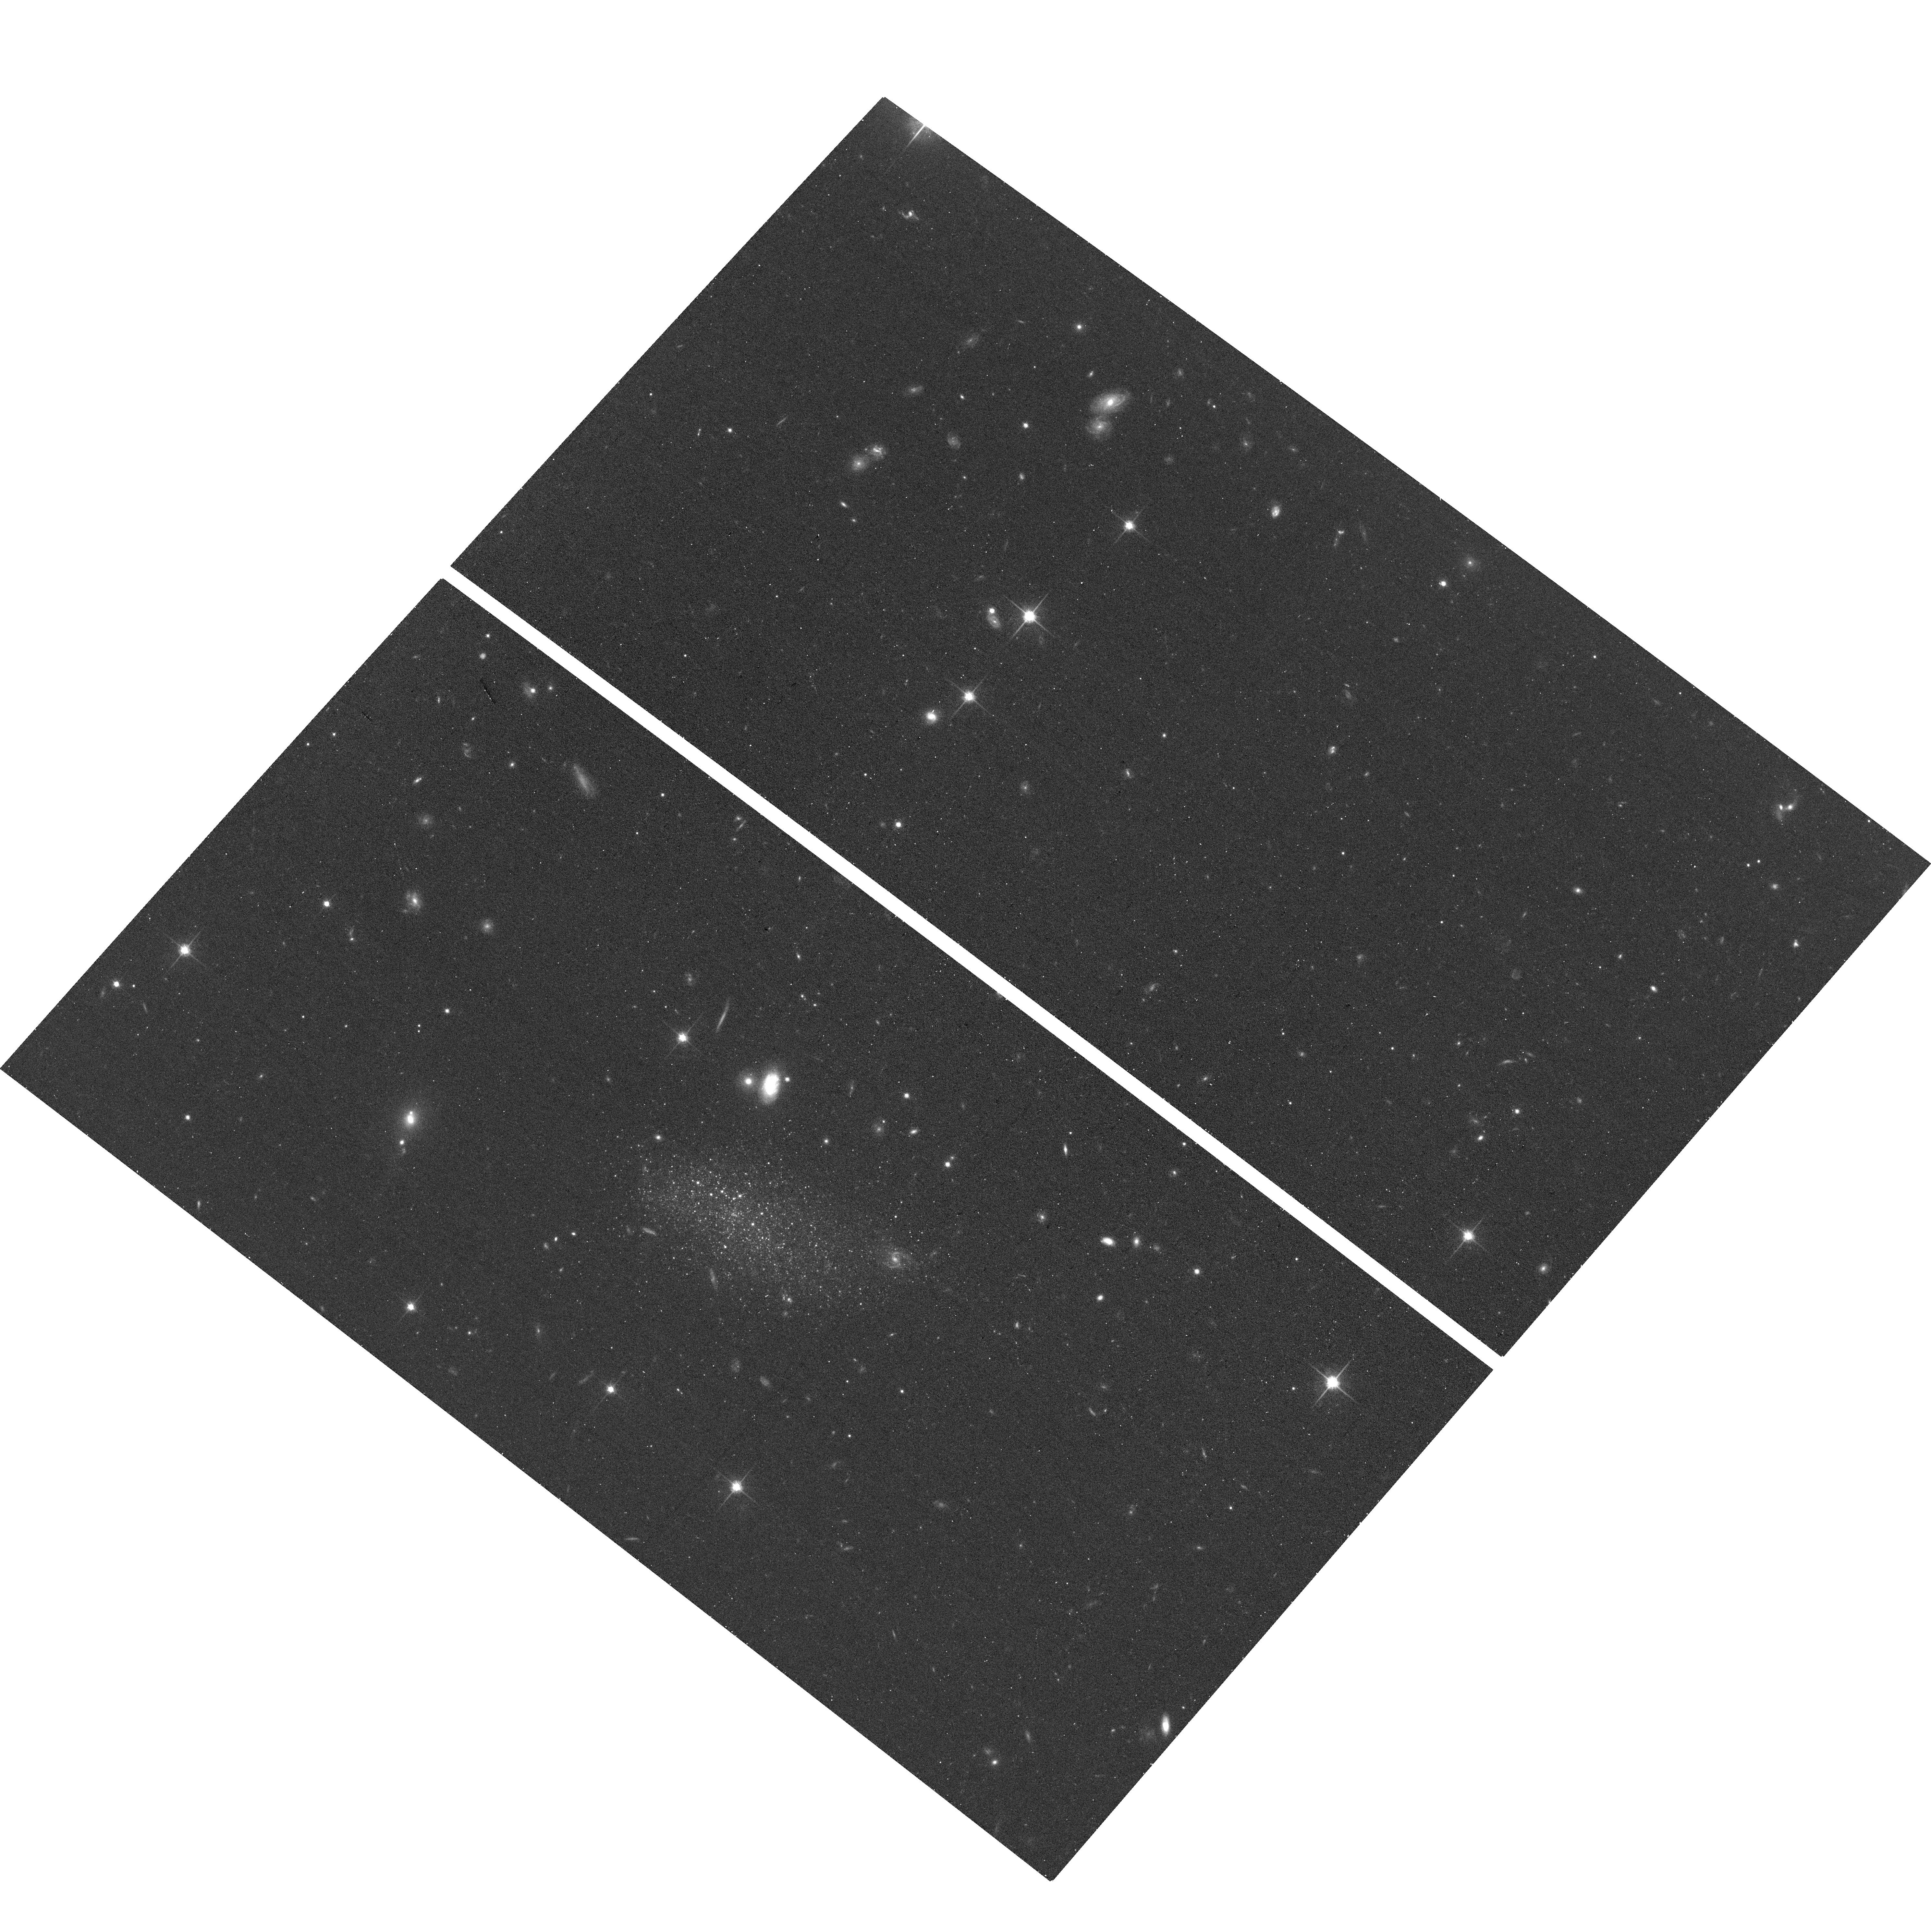
Target: KAMINO
Instrument: ACS/WFC
Filter: F814W
Exposure: 17 min
Observation ID: hst_17514_52_acs_wfc_f814w_jf8652

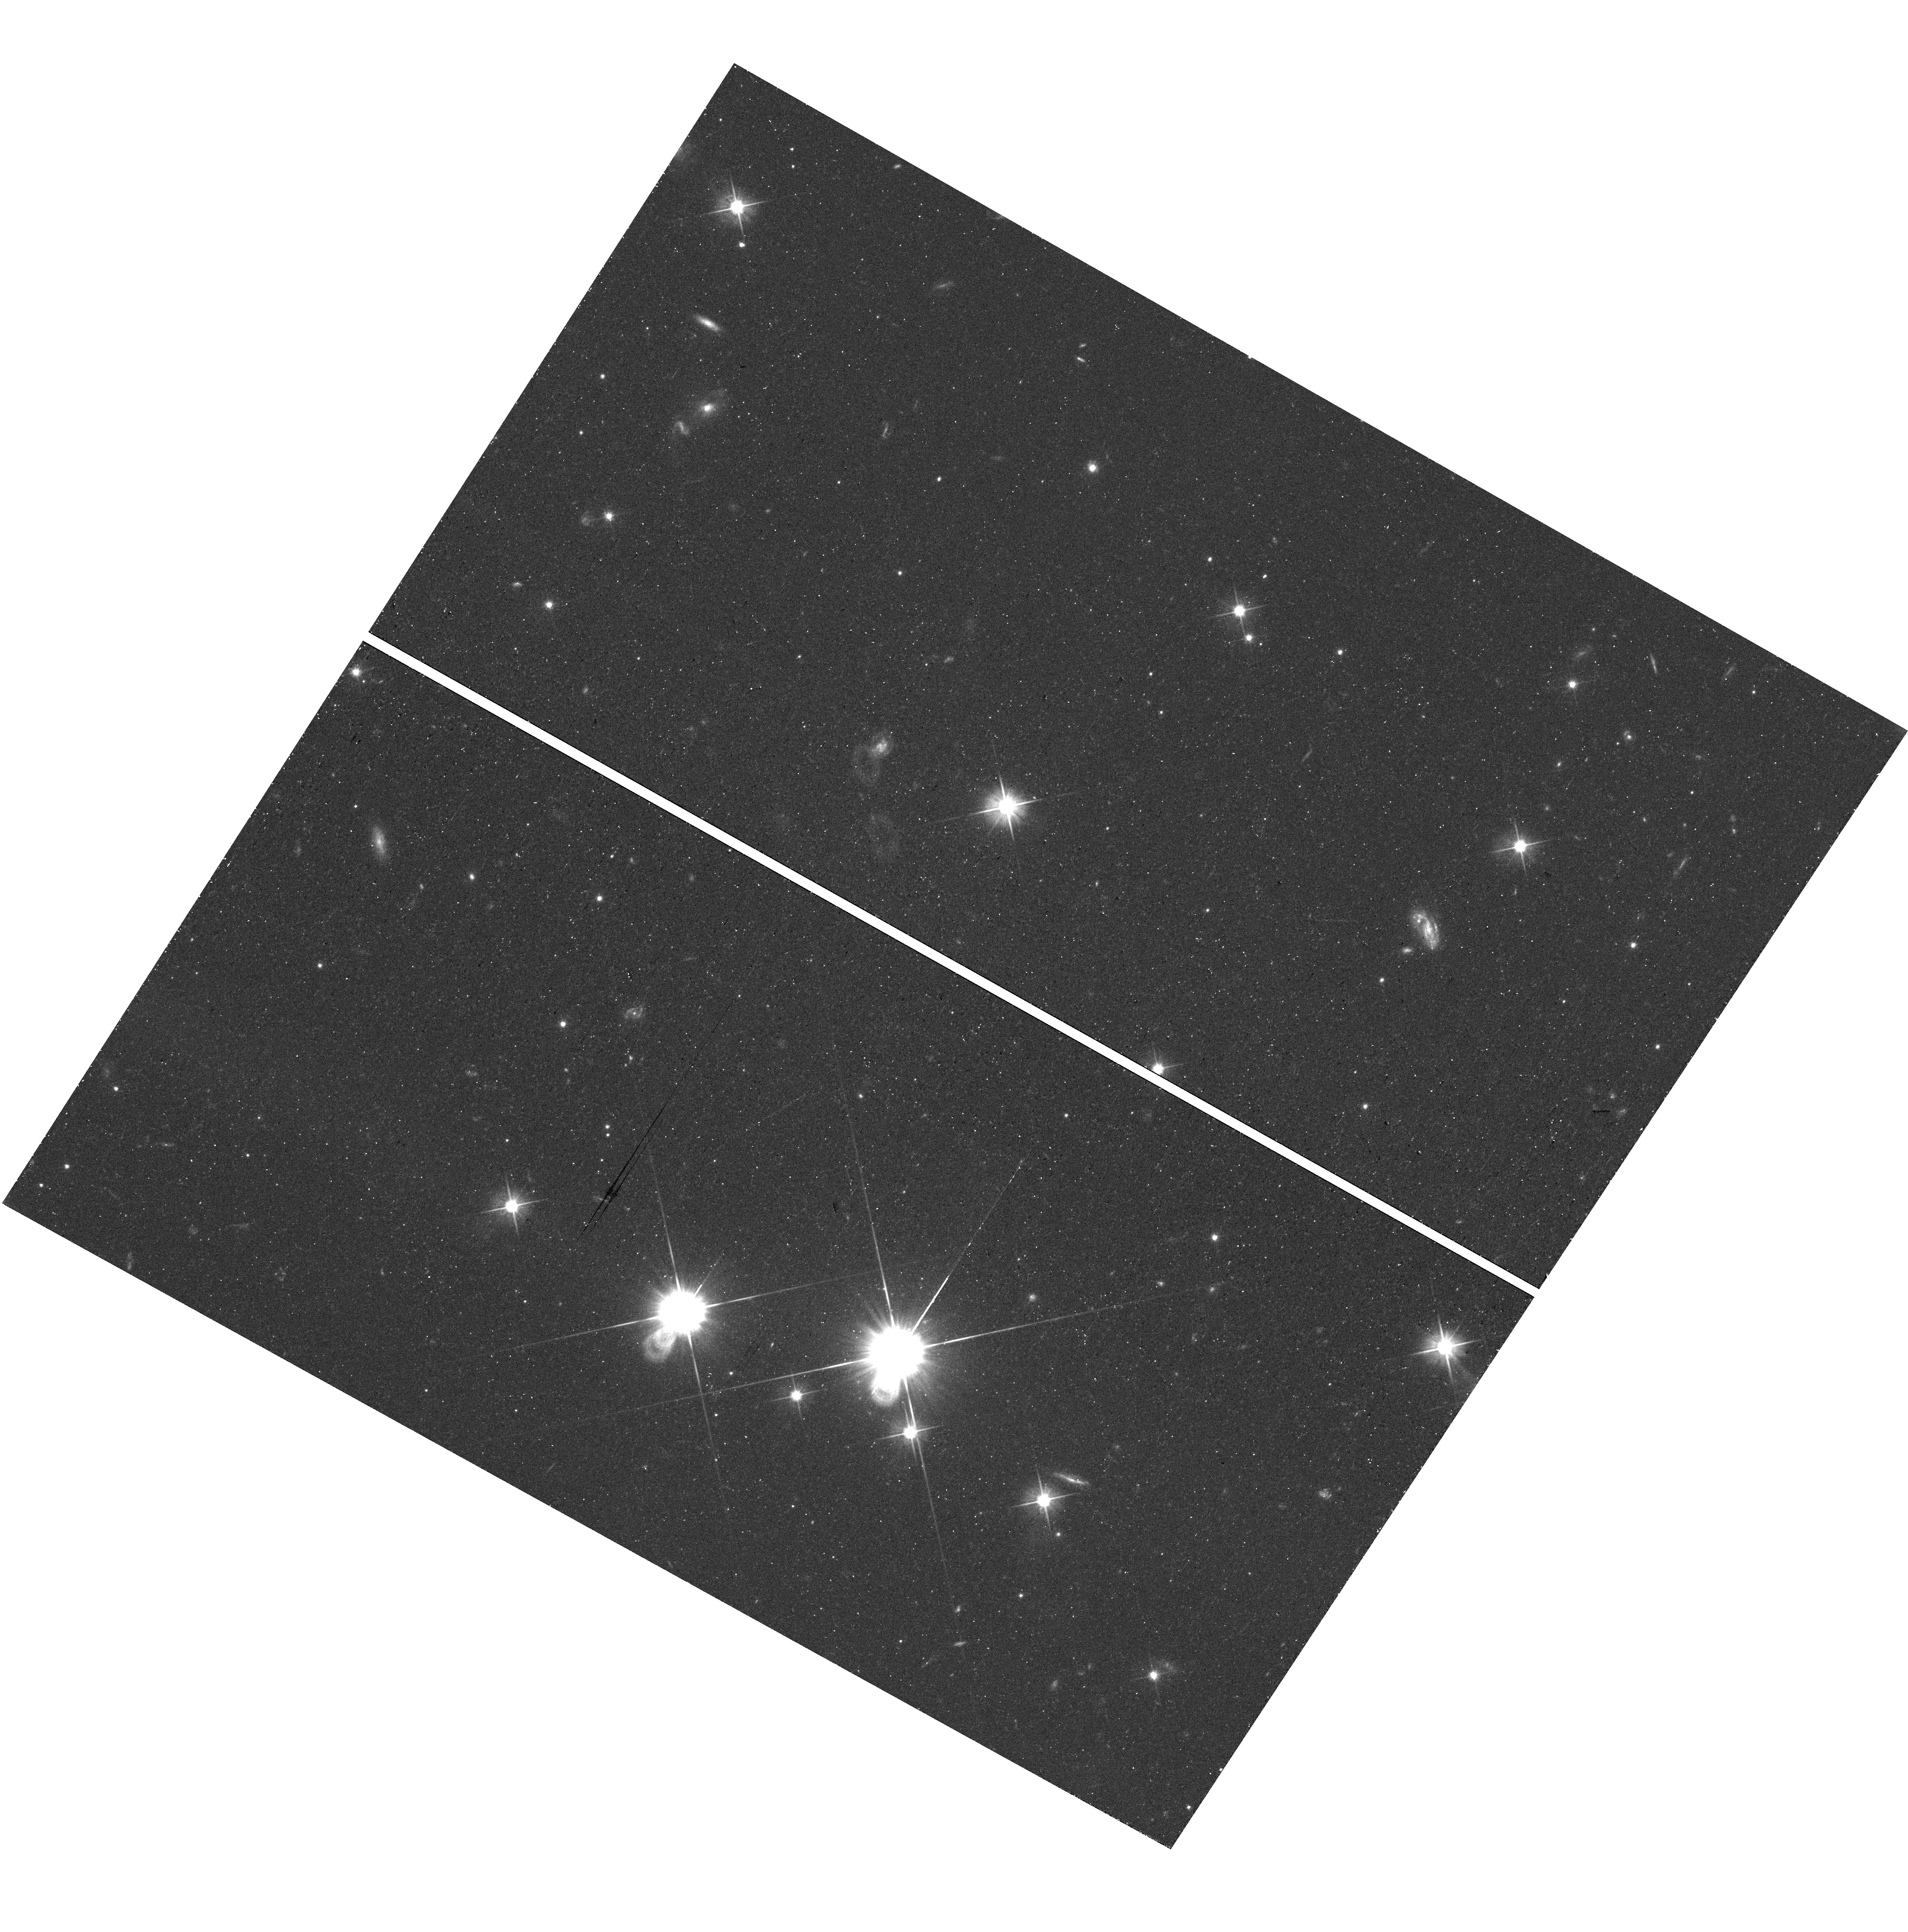
Target: field at RA 298.624°, Dec -60.999°
Instrument: WFC3/UVIS
Filter: F606W
Exposure: 18 min
Observation ID: hst_17514_03_wfc3_uvis_f606w_if8603

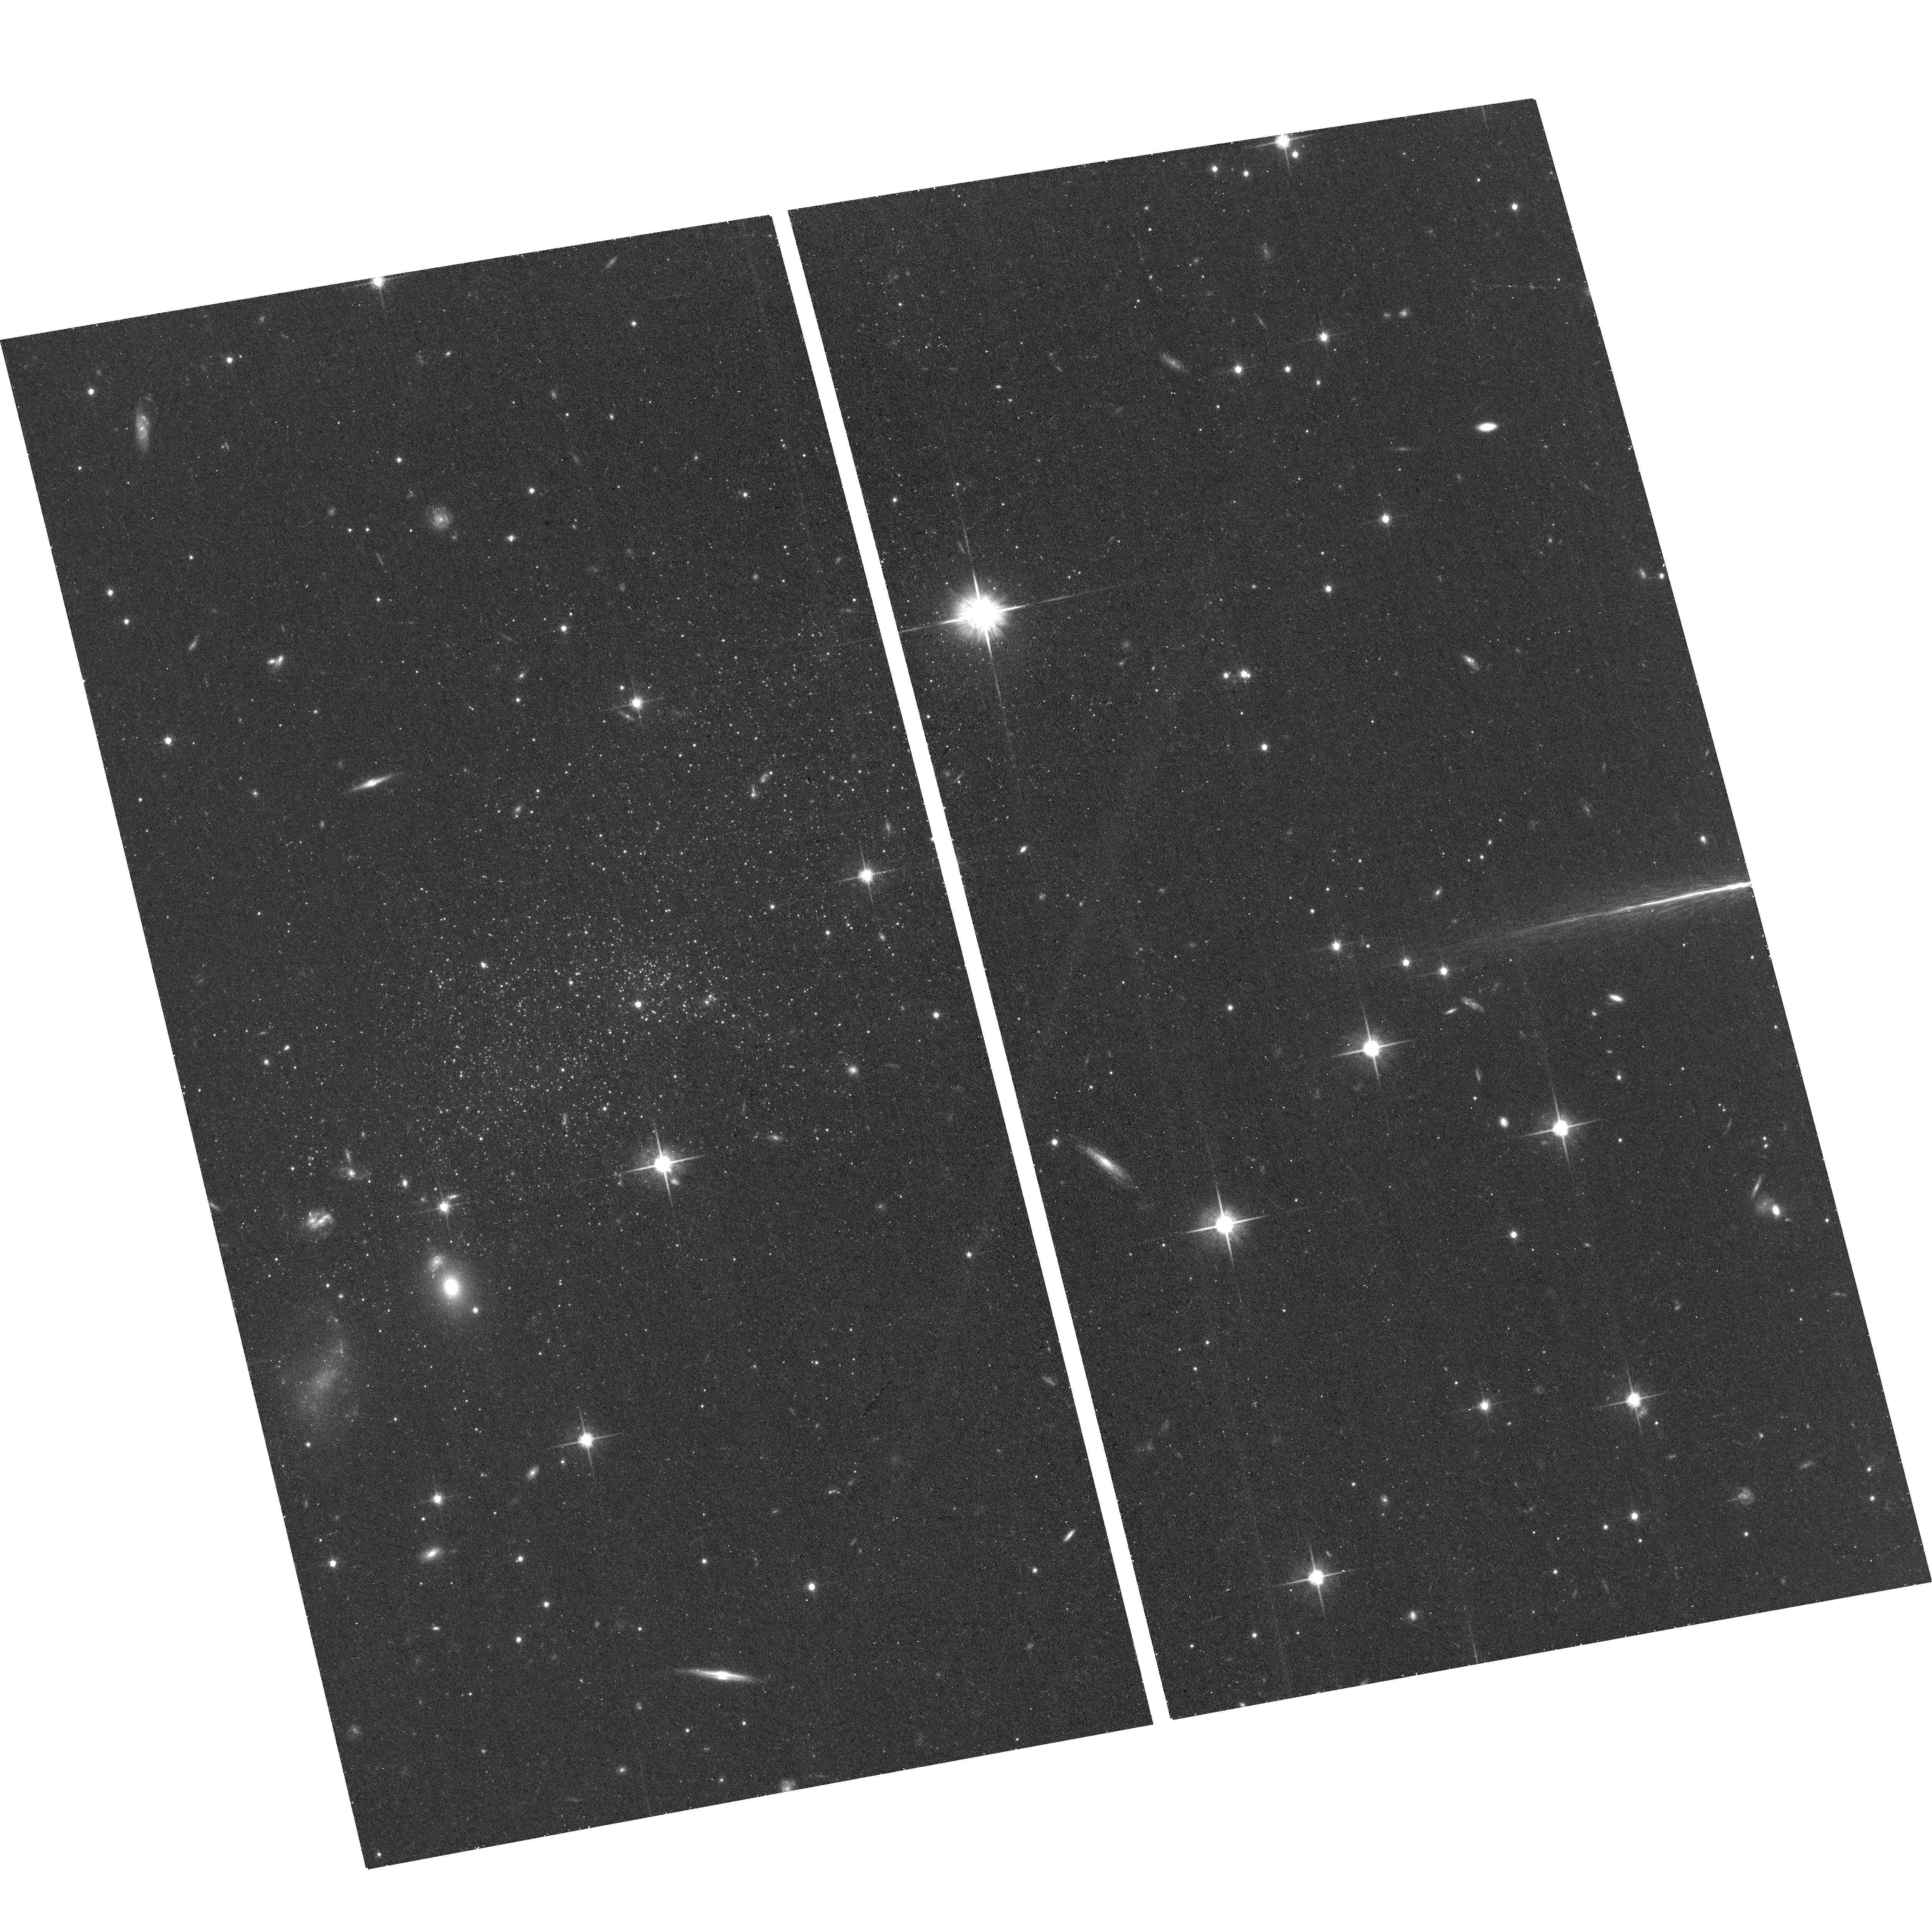
Target: PAVO
Instrument: ACS/WFC
Filter: F814W
Exposure: 21 min
Observation ID: hst_17514_03_acs_wfc_f814w_jf8603

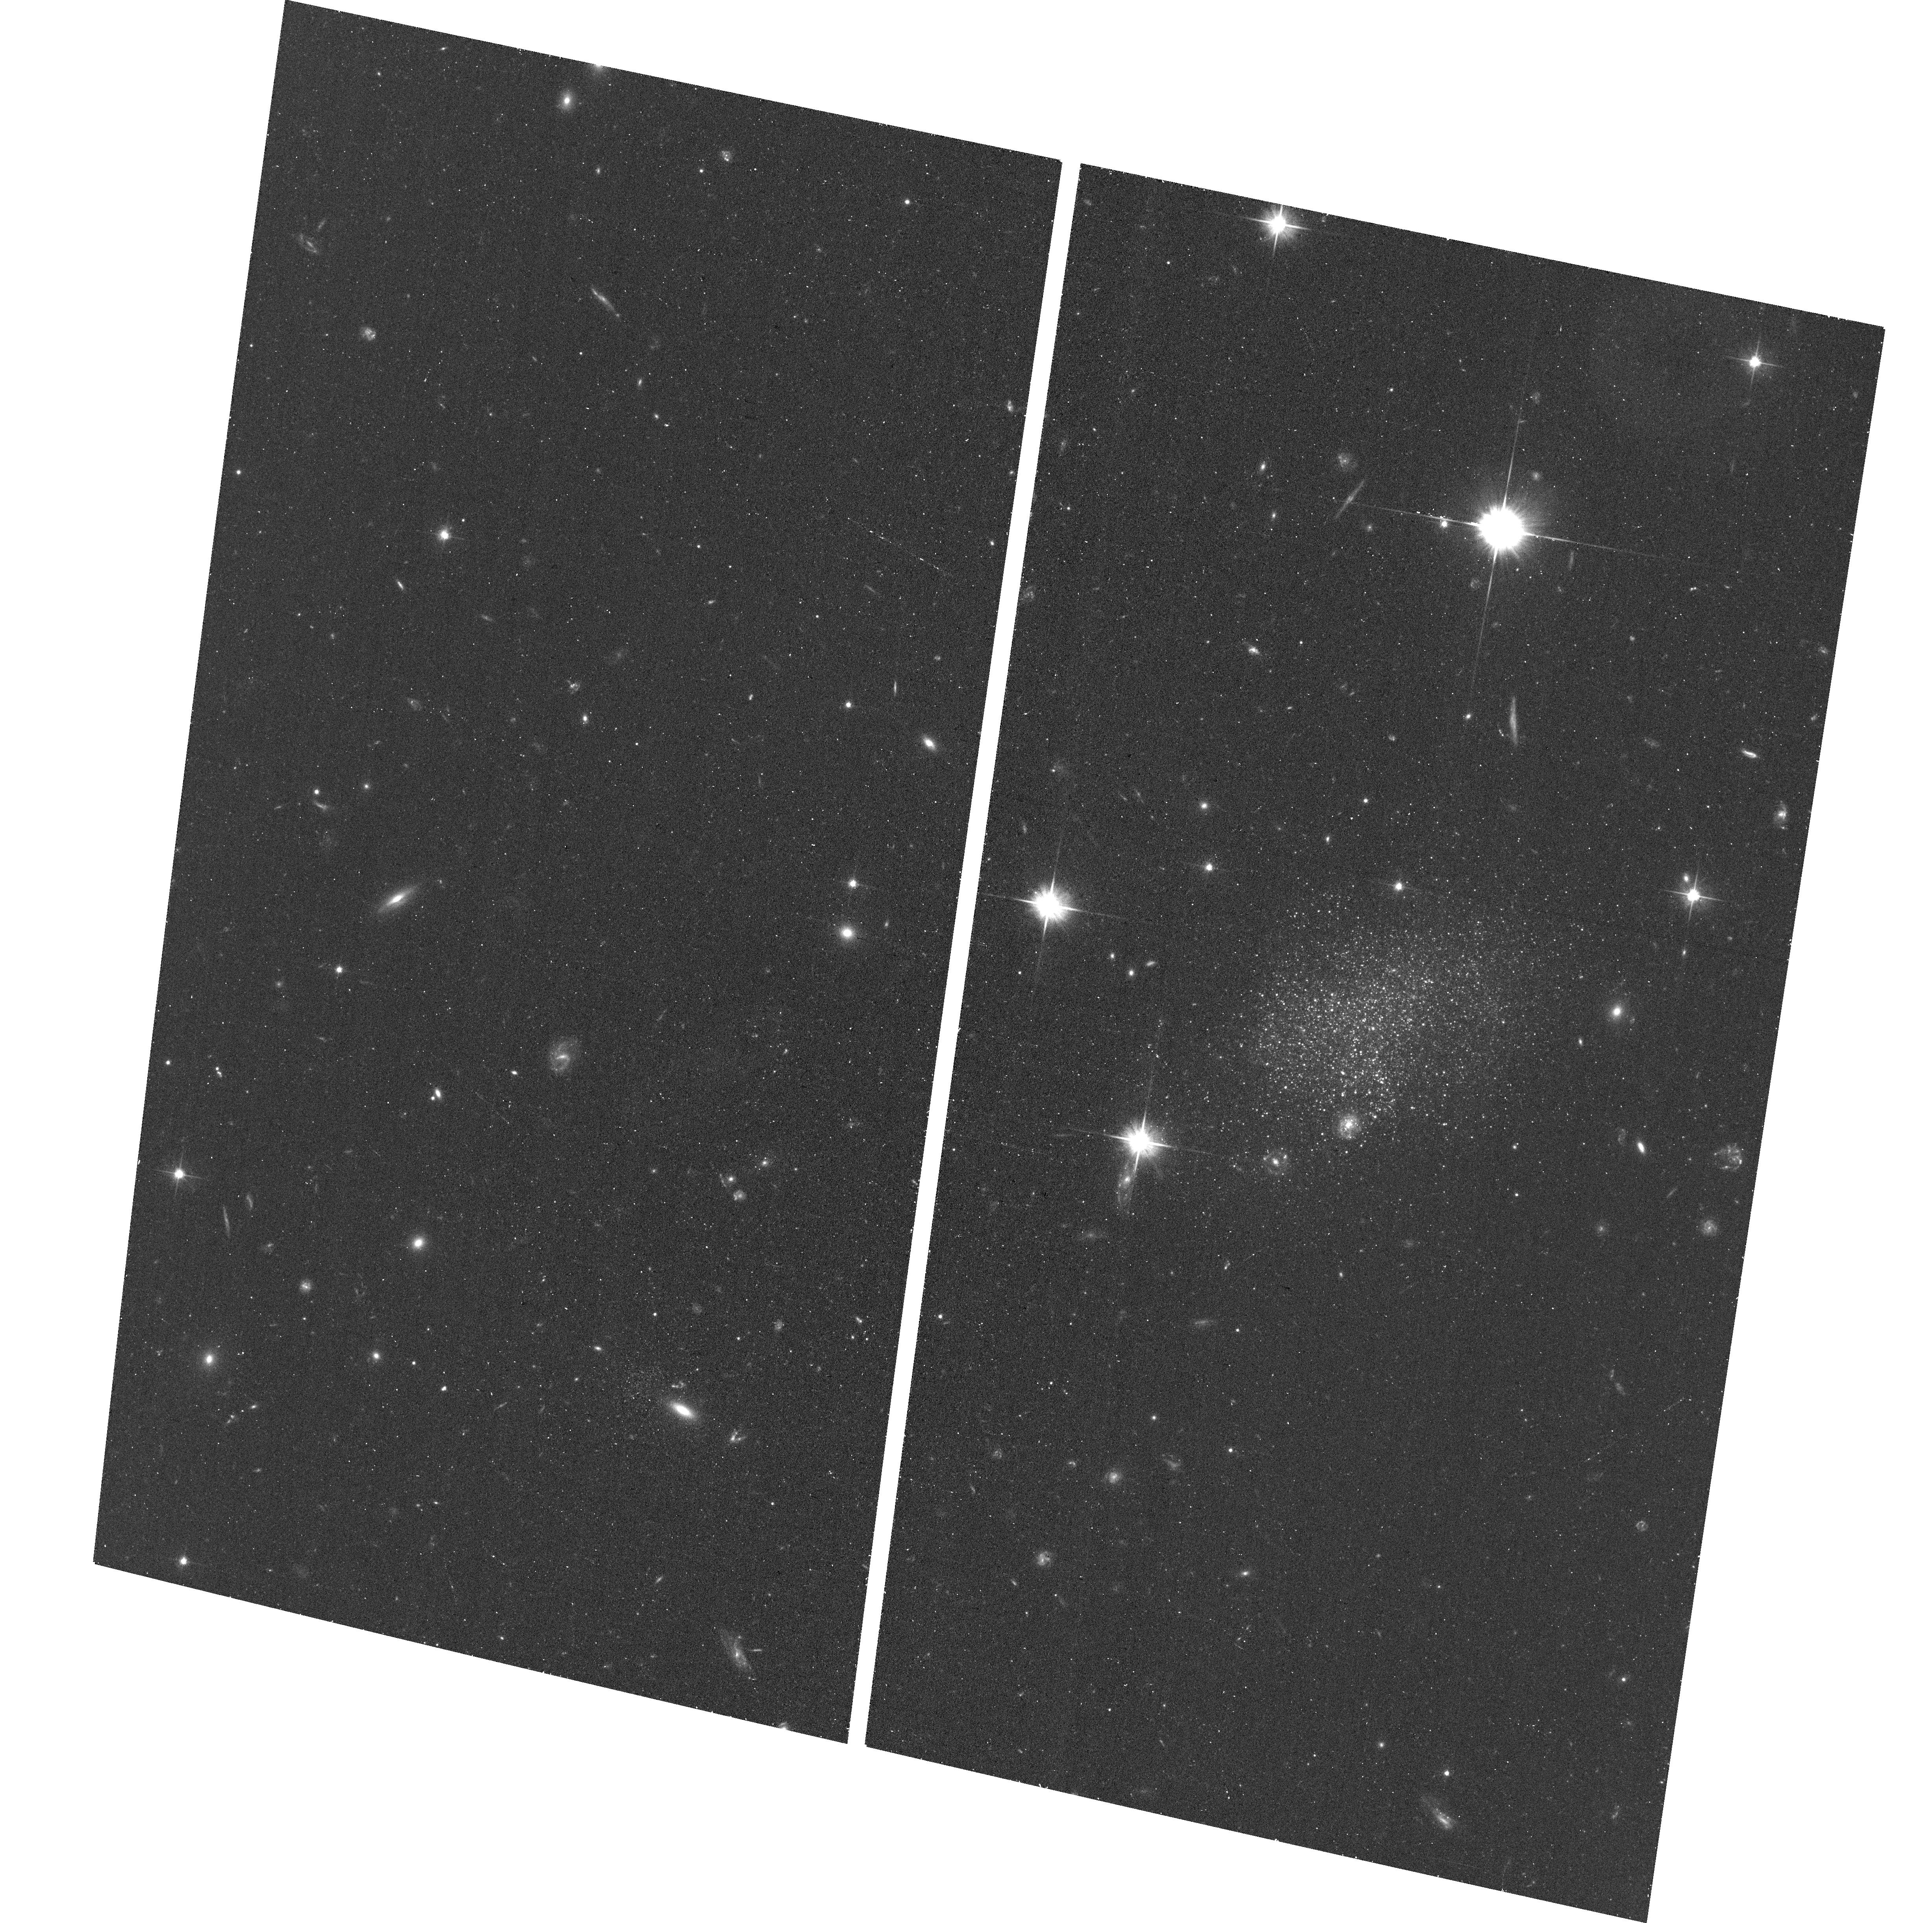
Target: CORVUS
Instrument: ACS/WFC
Filter: F606W
Exposure: 16 min
Observation ID: hst_17514_01_acs_wfc_f606w_jf8601

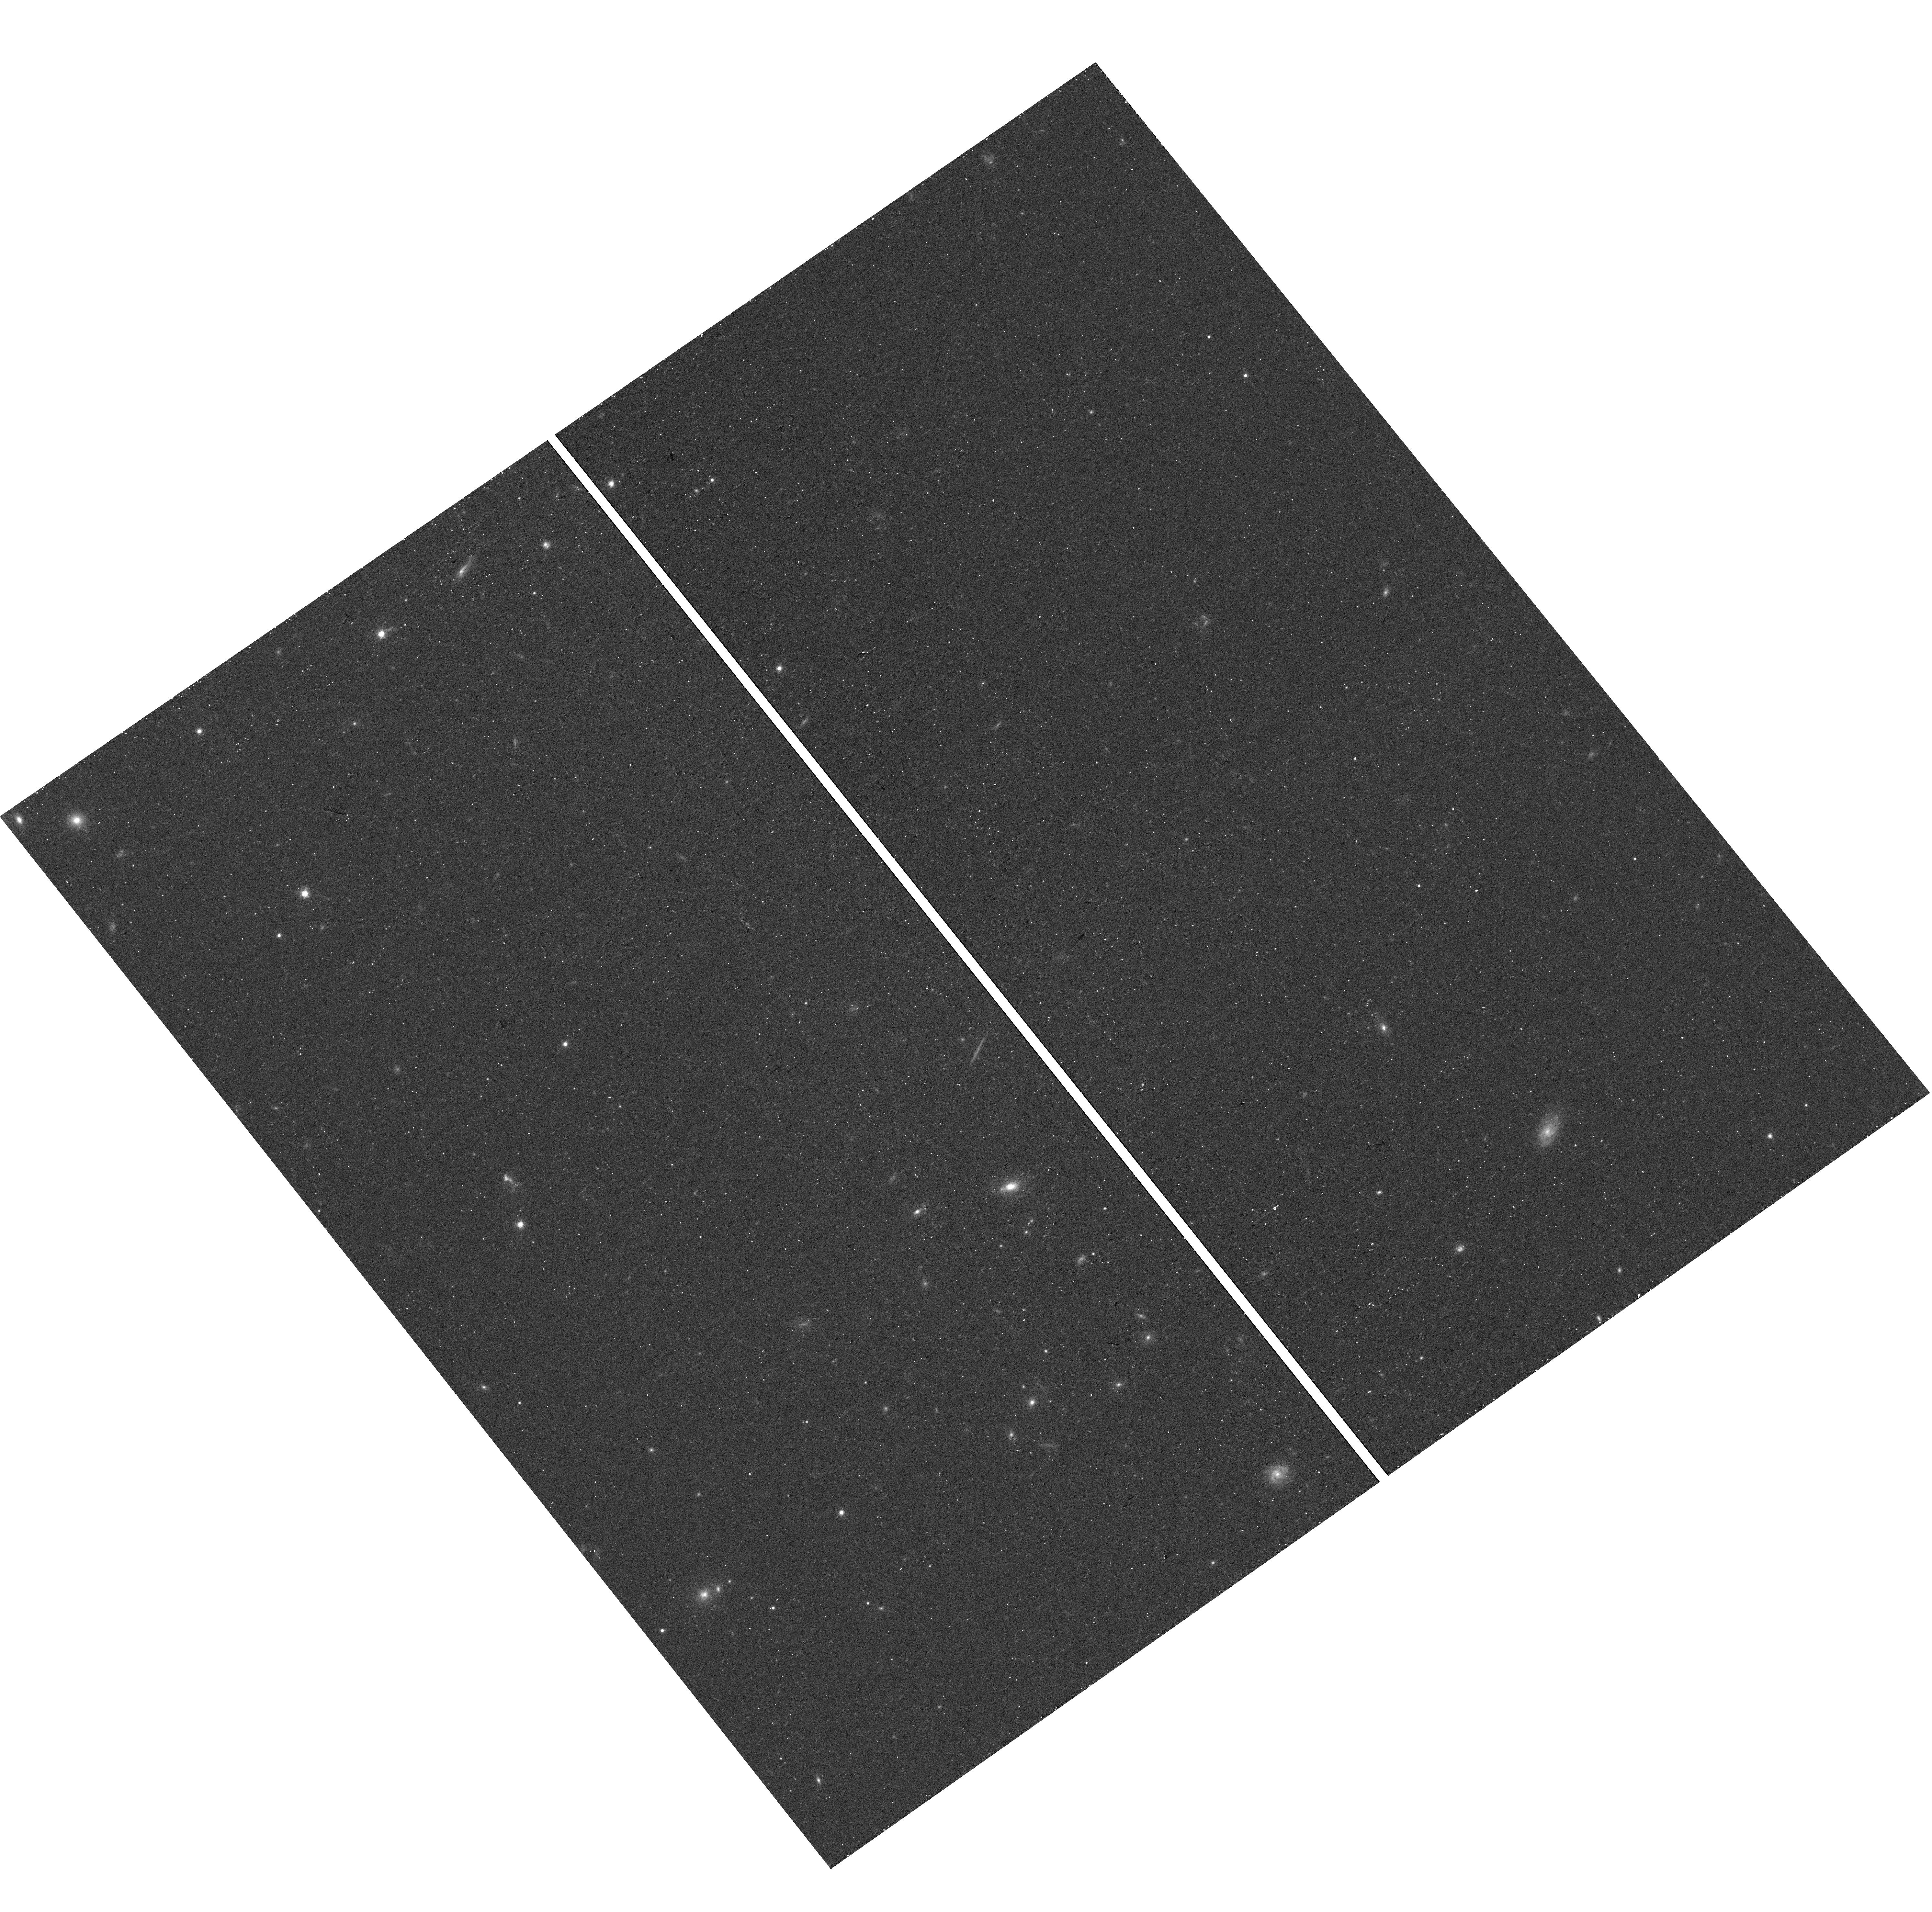
Target: field at RA 183.781°, Dec -16.447°
Instrument: WFC3/UVIS
Filter: F814W
Exposure: 20 min
Observation ID: hst_17514_01_wfc3_uvis_f814w_if8601

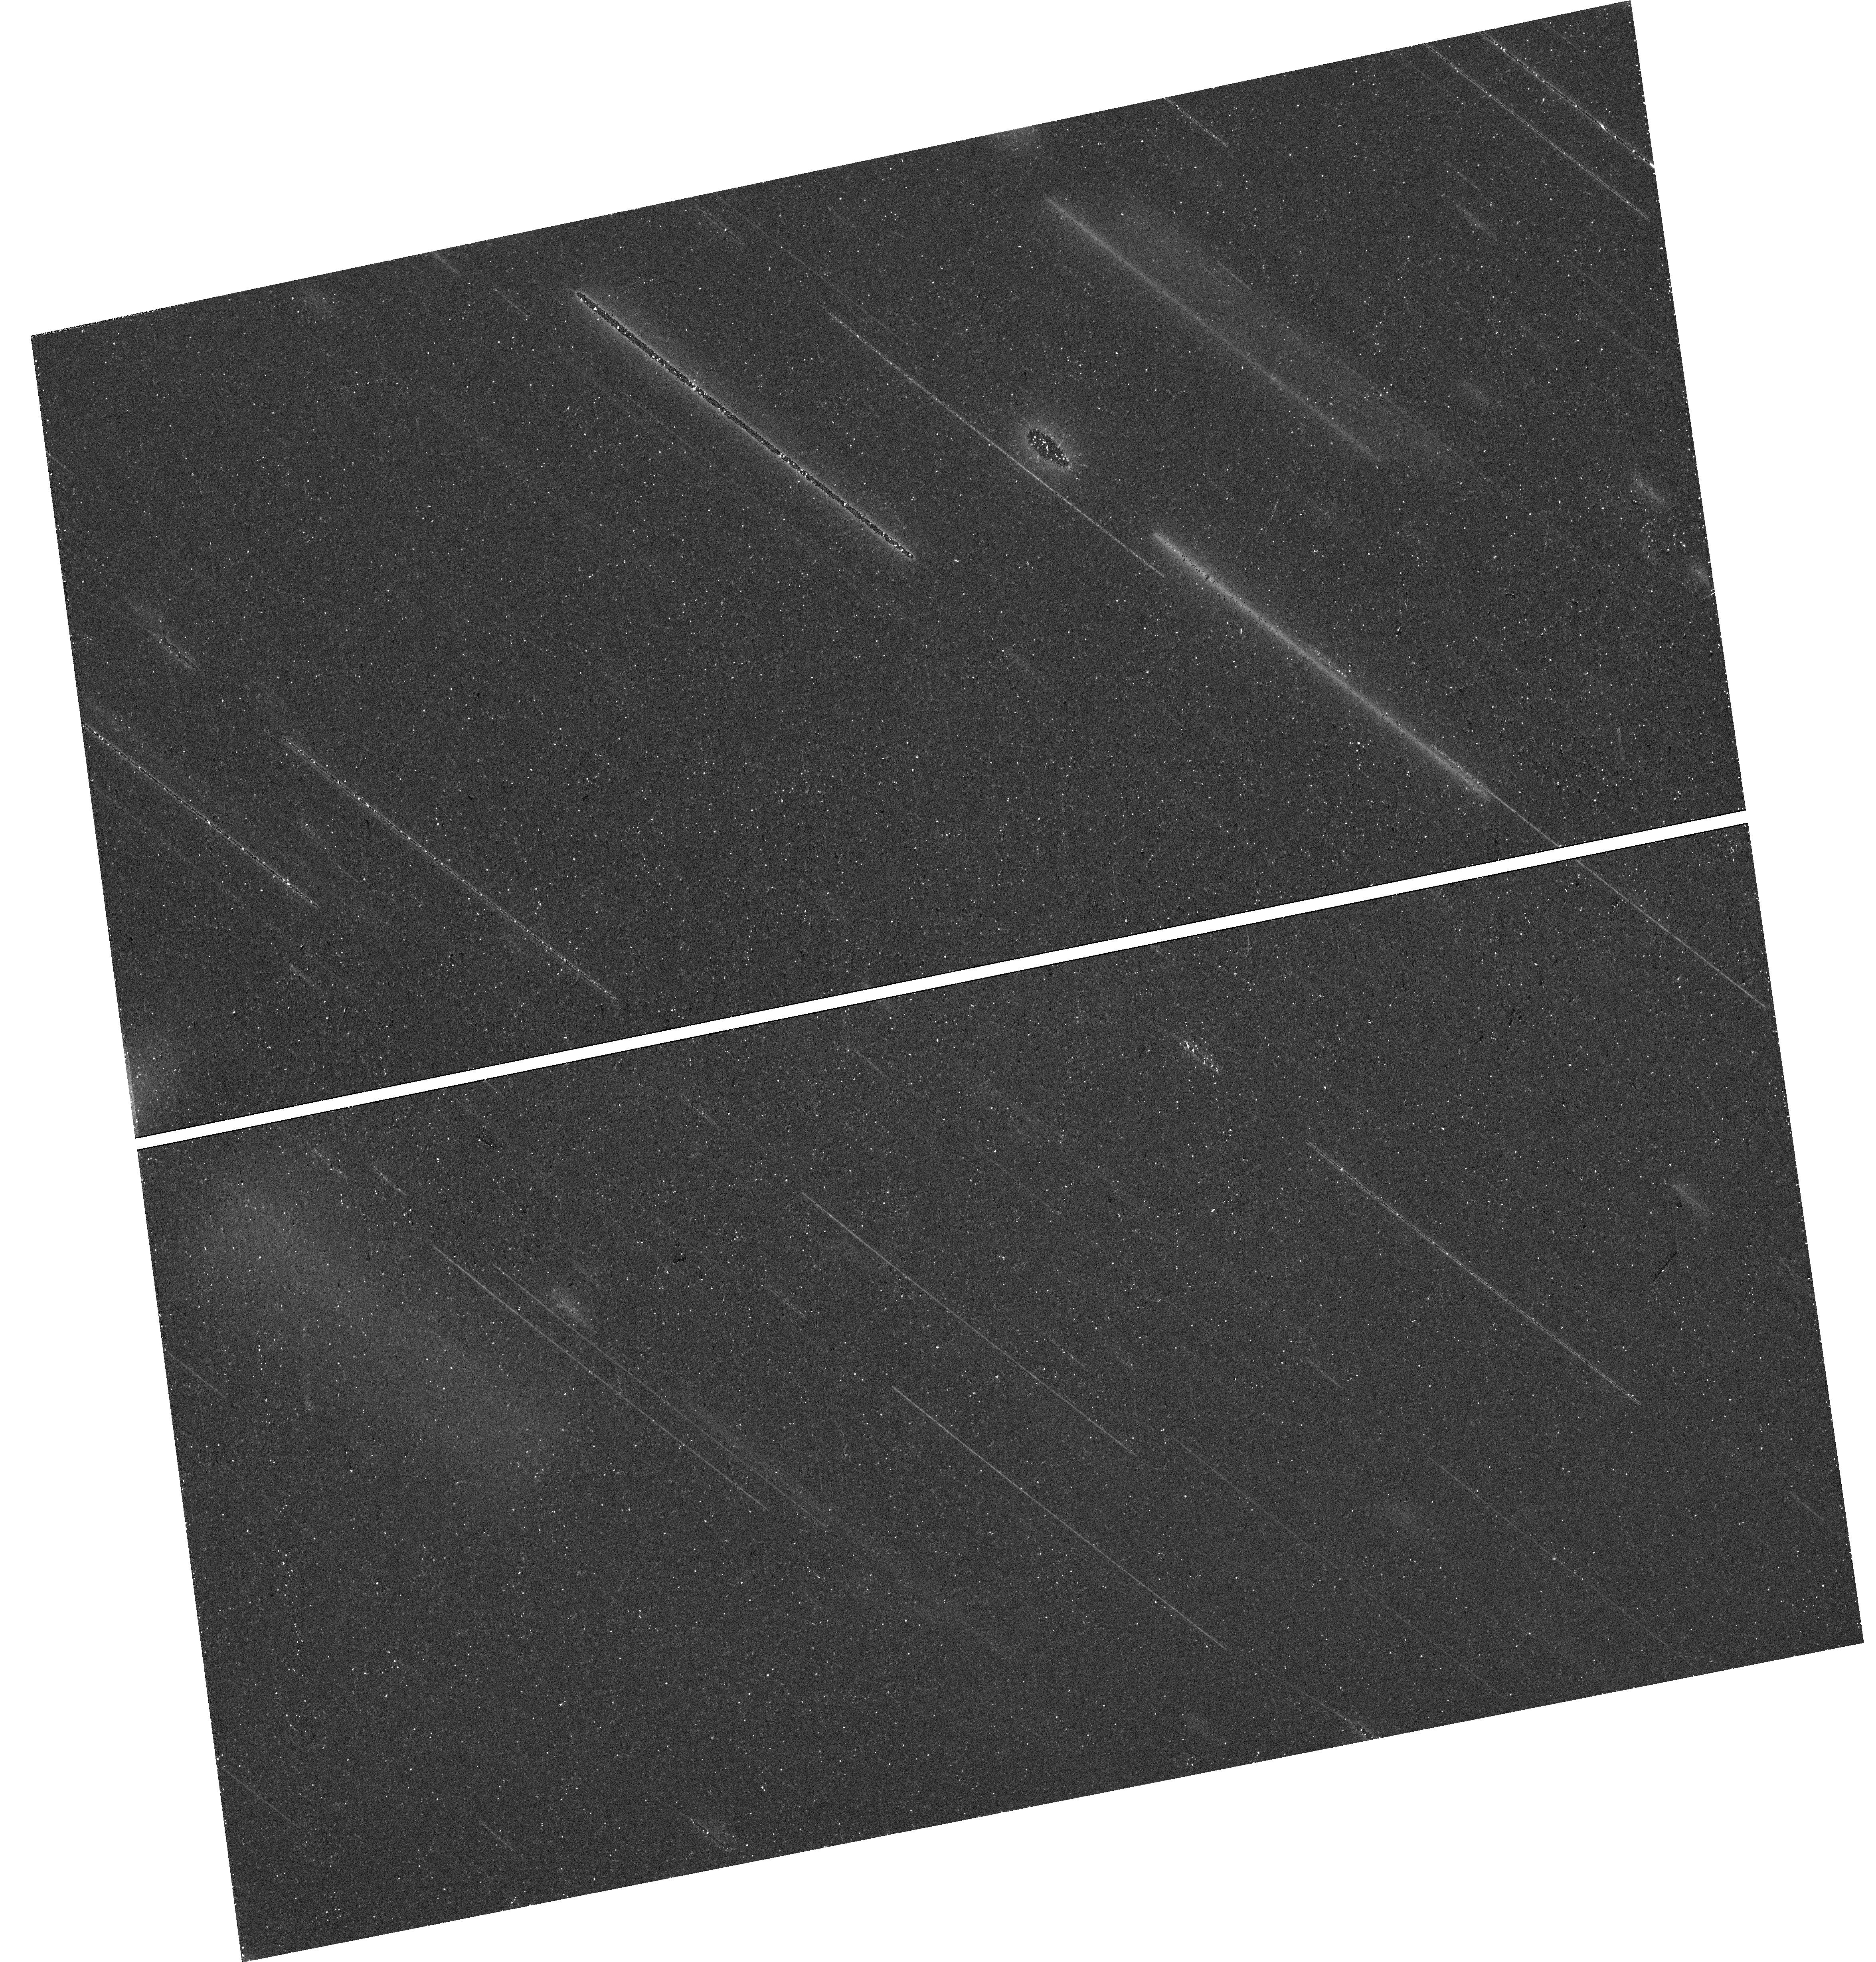
Target: field at RA 63.946°, Dec -60.831°
Instrument: WFC3/UVIS
Filter: F606W
Exposure: 19 min
Observation ID: hst_17514_02_wfc3_uvis_f606w_if8602

Three new isolated, faint and star-forming dwarf galaxies beyond the Local Group (PI: Mutlu-Pakdil, Burcin)

The Local Group satellite dwarf galaxies are frequently used as benchmarks for testing galaxy formation and evolution theories on the smallest scales because they are the lowest-mass galaxies for which we have detailed observations. However, the vast majority of these dwarfs have been affected by the Local Group environment. If we want to understand the physical mechanisms driving the evolution of low-mass galaxies, it is essential to study pristine isolated dwarf galaxies beyond the Local Group as a control sample. Unfortunately, identifying such galaxies in the field is extremely challenging due to their extreme faintness. To date, Leo P is the only known isolated, star-forming galaxy that is independent of group dynamics in an extremely low-mass regime (<10^6 Msun) but close enough at 1.6 Mpc to be studied with resolved stars. With only one system, it is challenging to draw broad conclusions about low-mass star-forming galaxies evolving in isolation. We request three orbits of HST/ACS imaging (F606W+F814W) to follow up three new nearby isolated, faint, star-forming dwarf galaxies discovered in ground-based surveys. The galaxies are likely just beyond the edge of the Local Group, with apparent morphologies and colors strikingly similar to Leo P. HST imaging is essential to the determination of secure distances, measurement of basic physical properties, and measurement of star formation histories of these three newly discovered dwarfs. The requested observations will put these three galaxies into context with other dwarf galaxies in and beyond the Local Group, providing a rare opportunity to assess the impact of environment on low-mass systems.